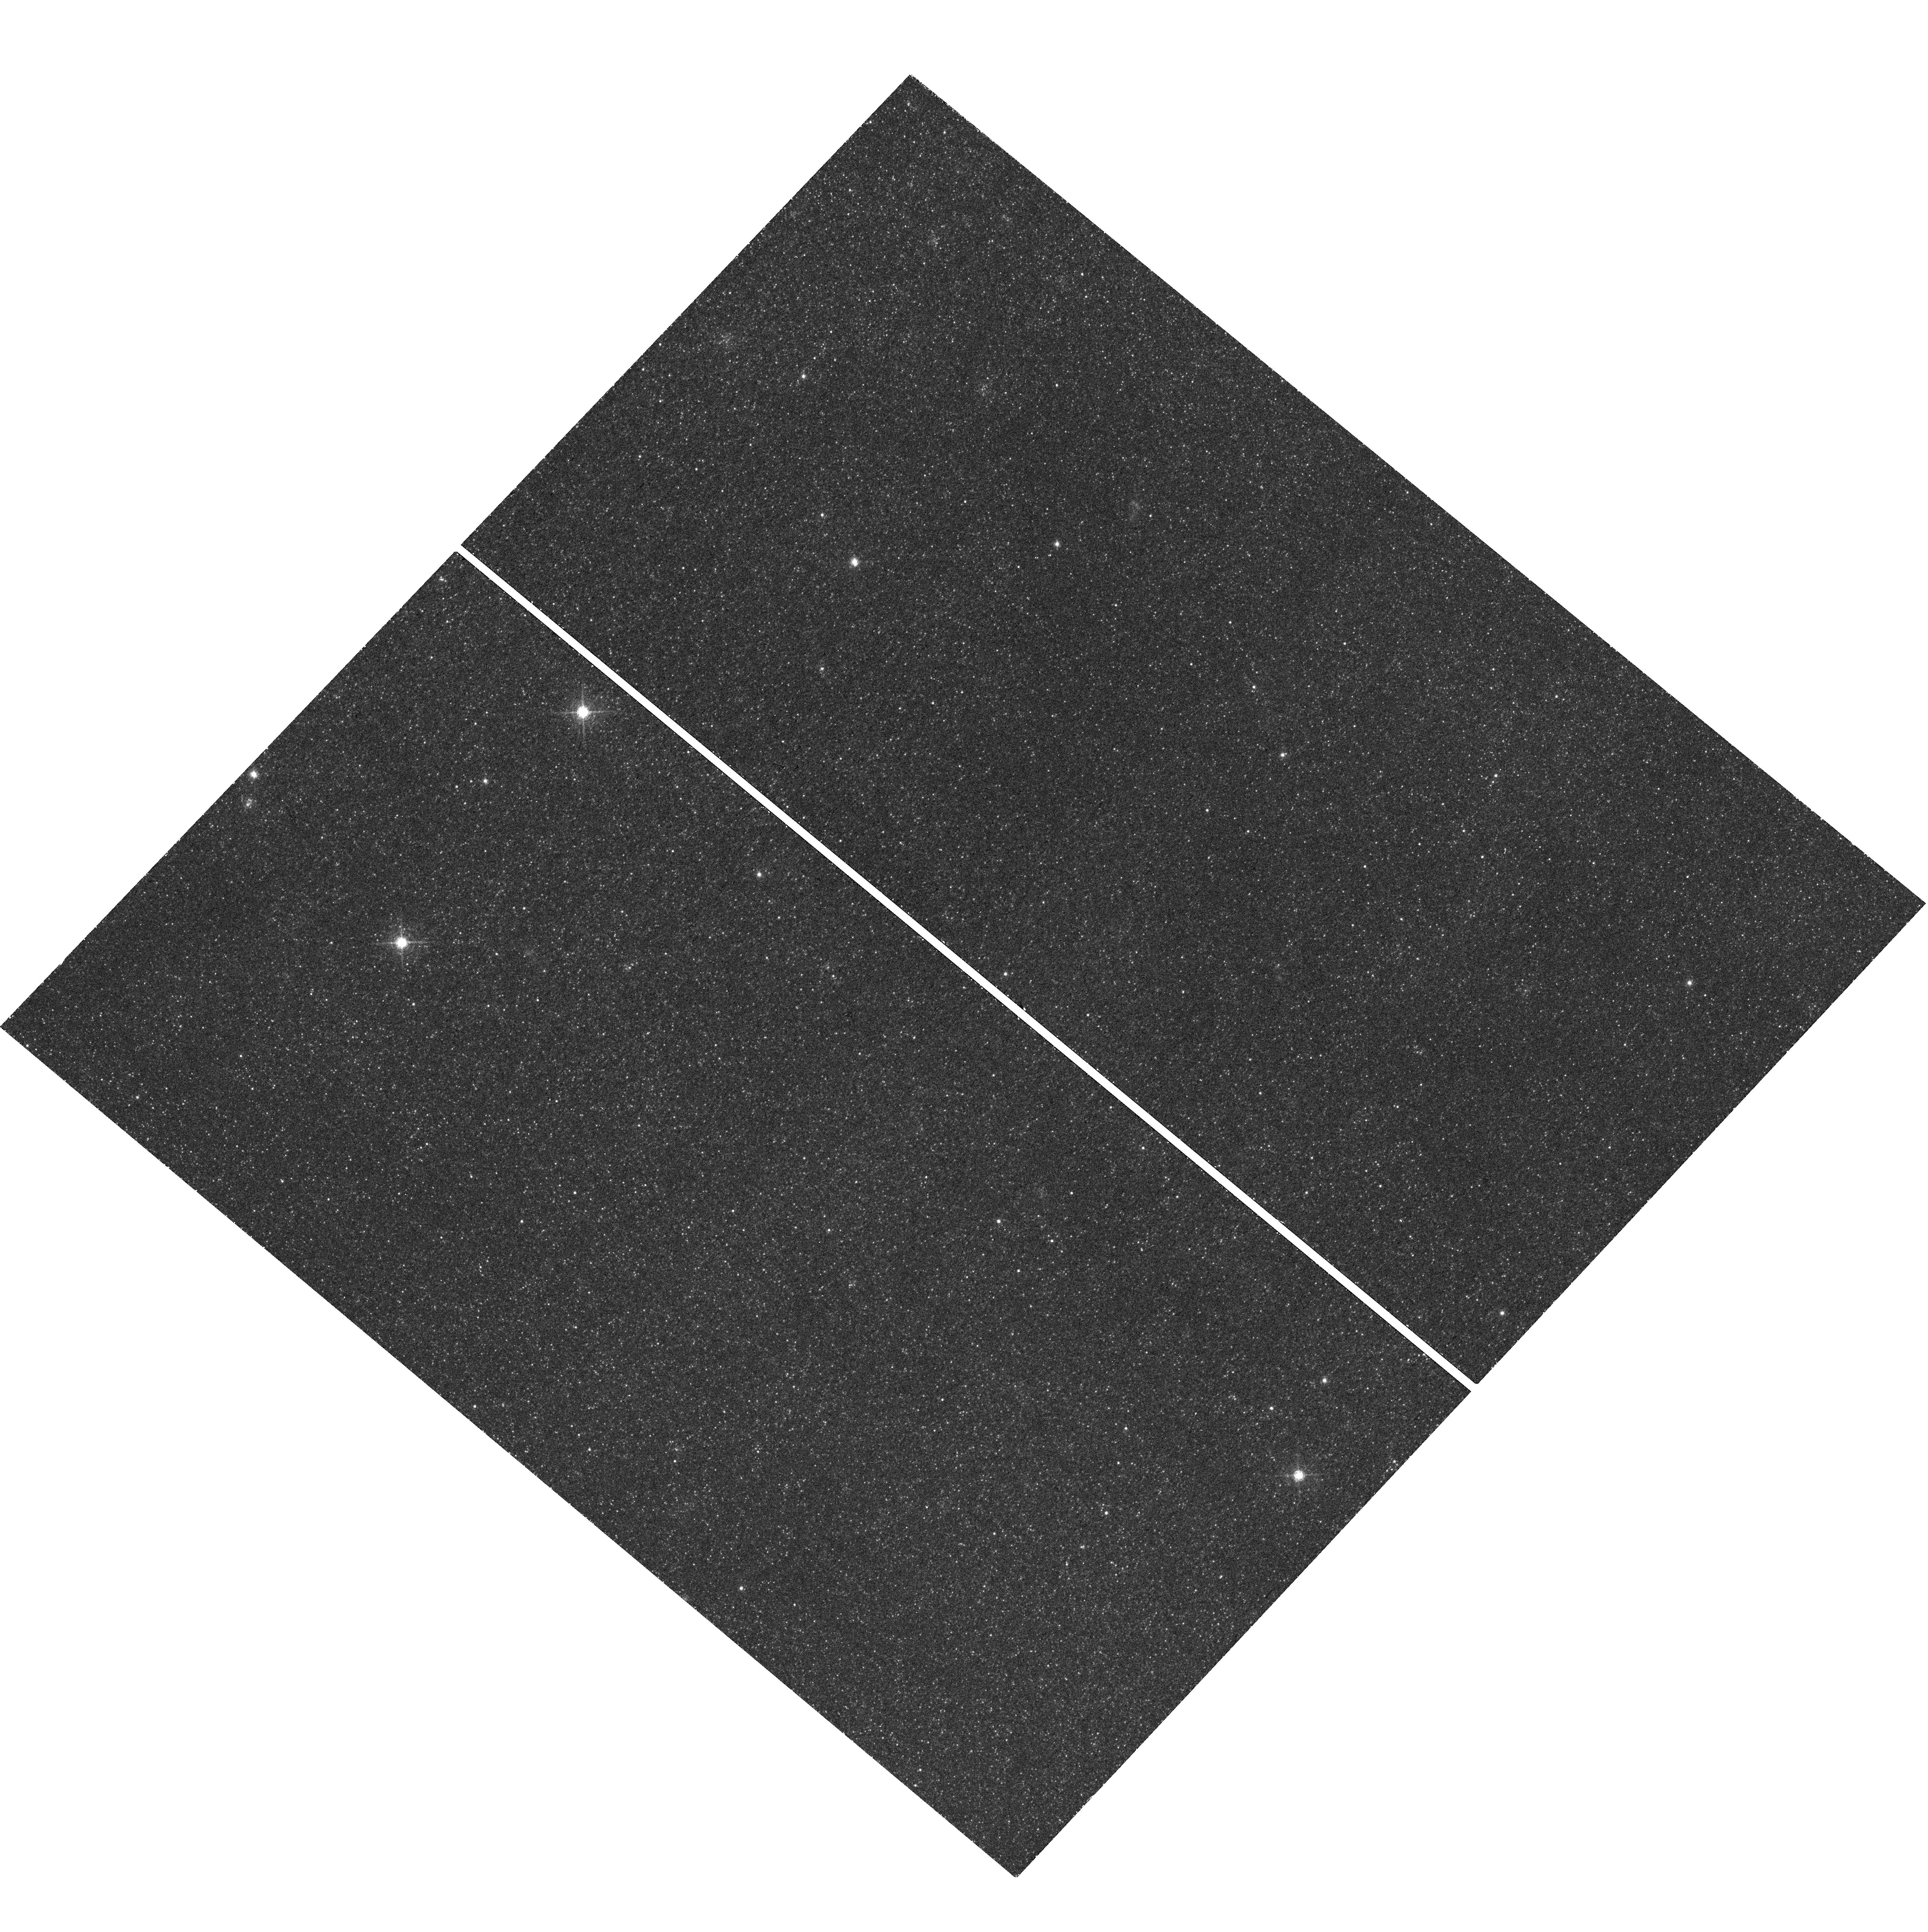
Target: RX-J0045.4+4154
Instrument: WFC3/UVIS
Filter: F645N
Exposure: 47 min
Observation ID: hst_14651_05_wfc3_uvis_f645n_id9n05

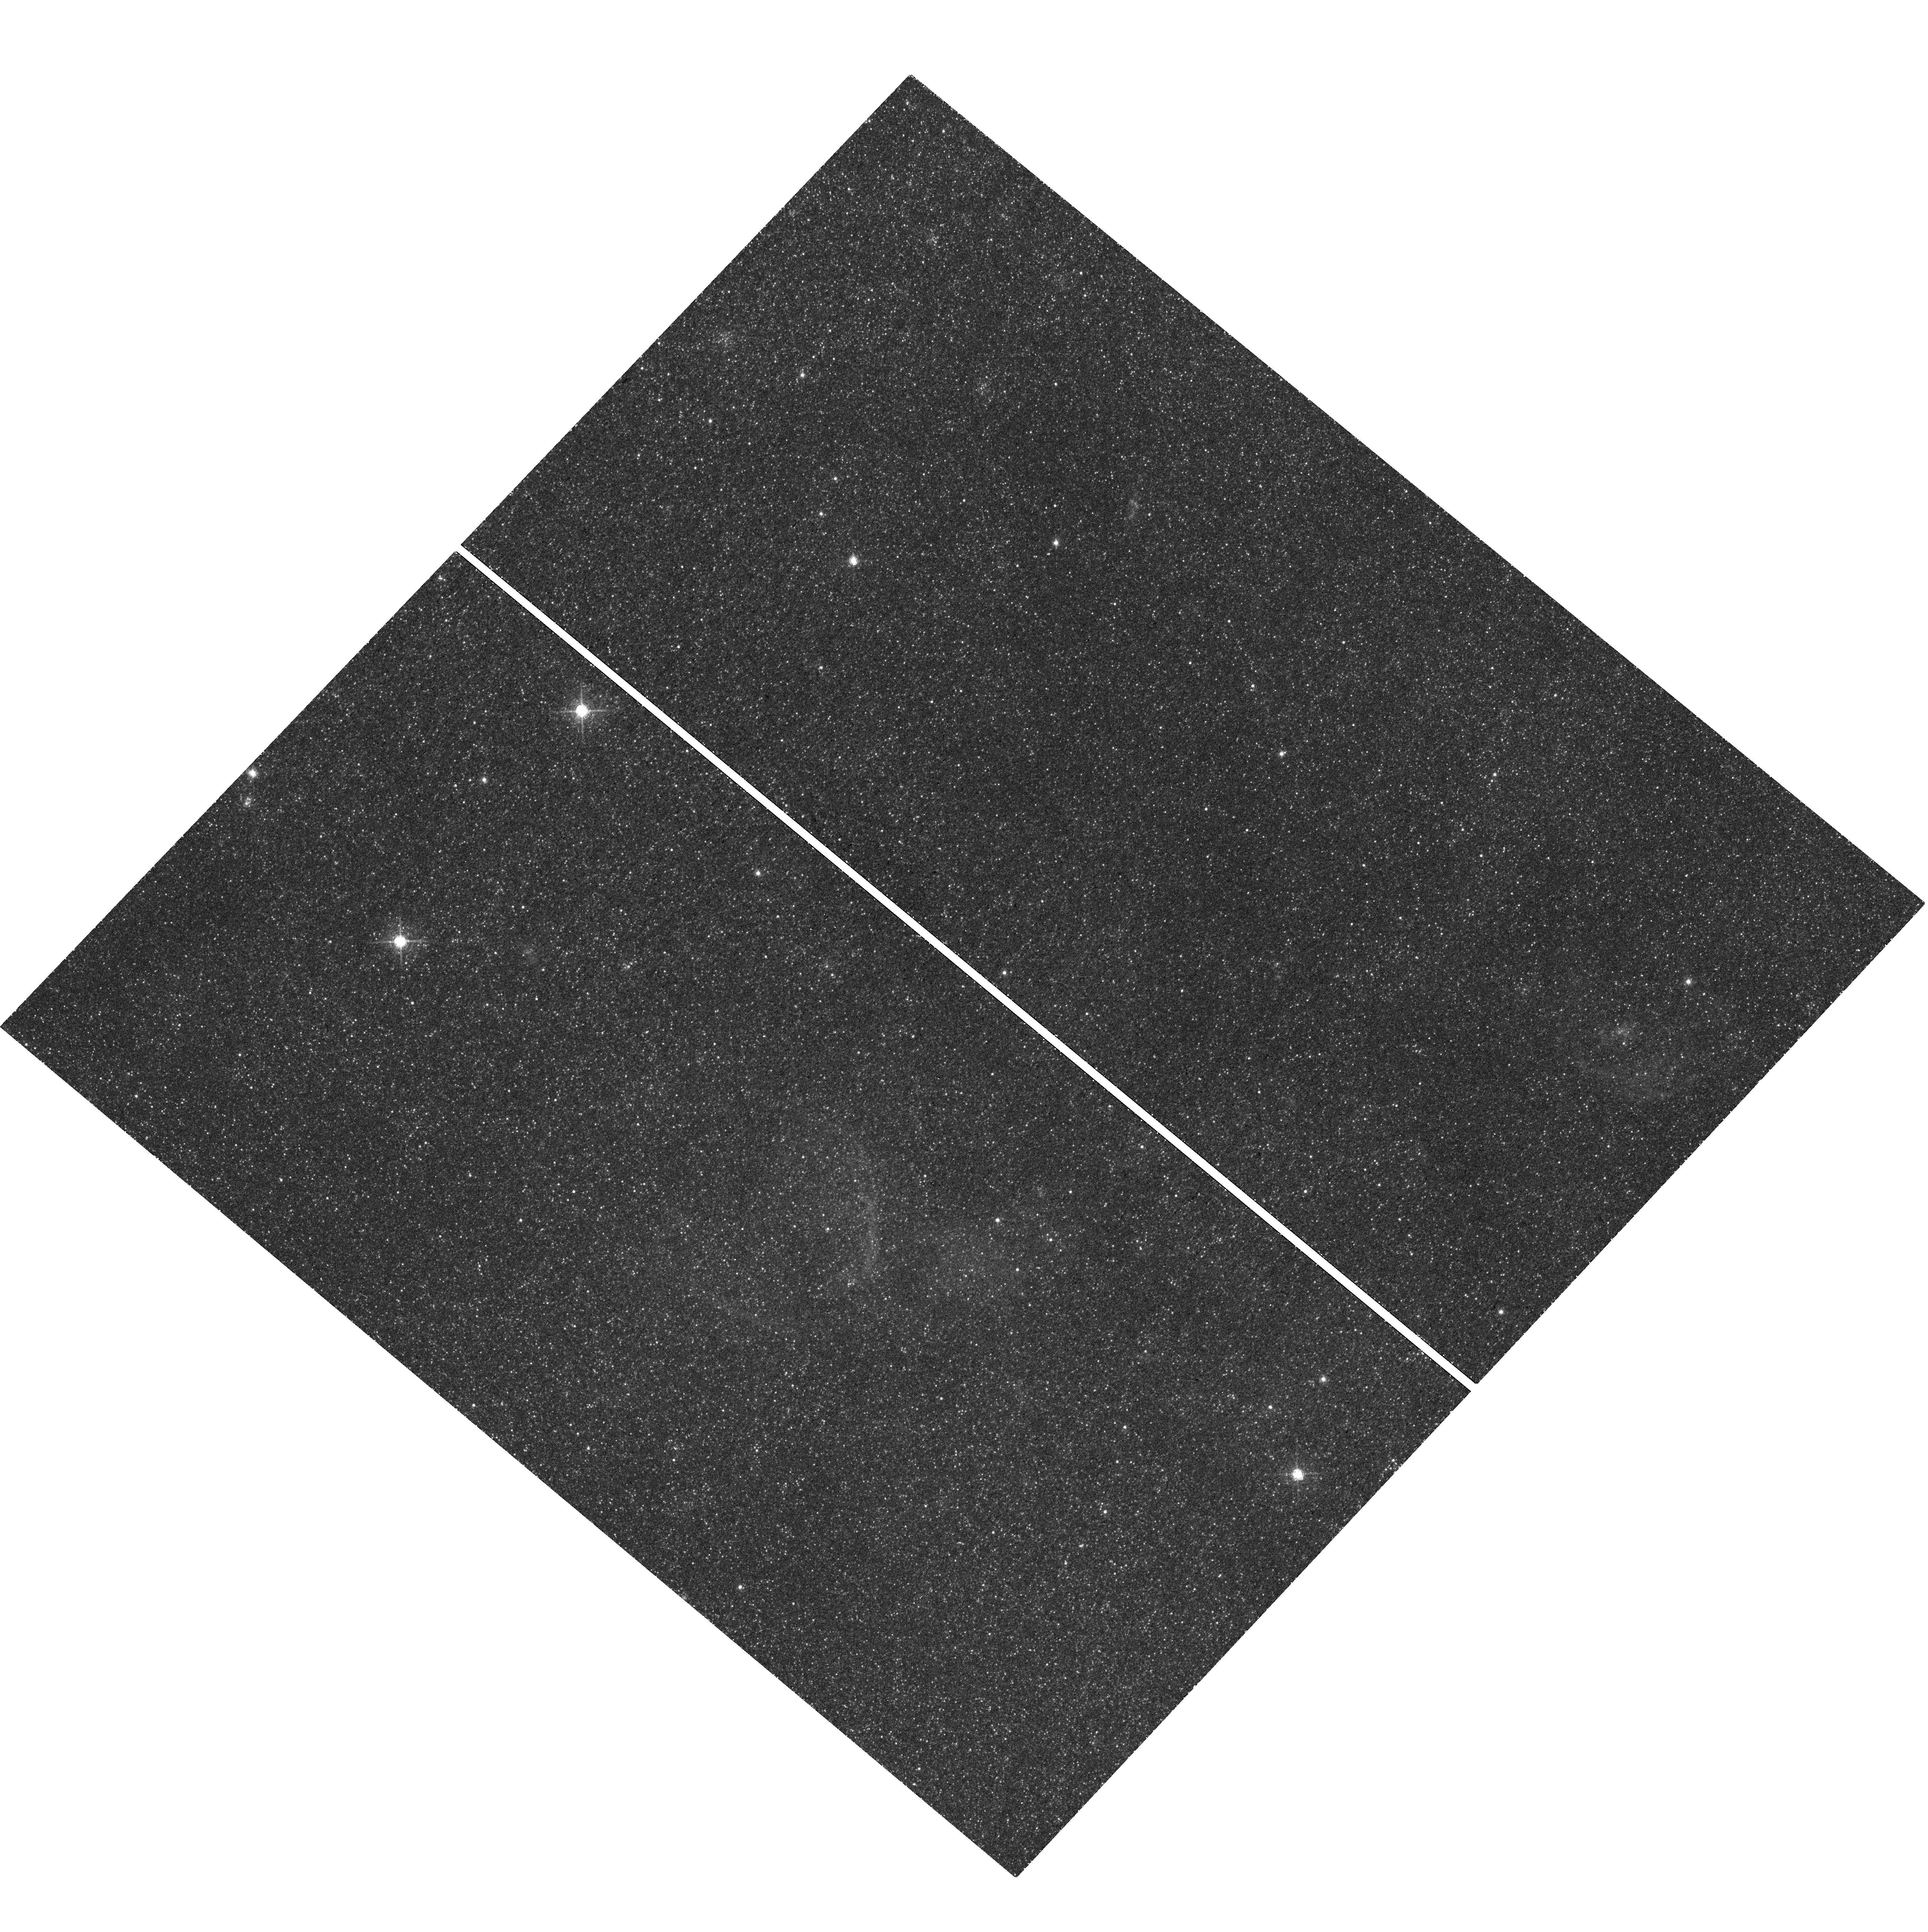
Target: RX-J0045.4+4154
Instrument: WFC3/UVIS
Filter: F657N
Exposure: 45 min
Observation ID: hst_14651_03_wfc3_uvis_f657n_id9n03

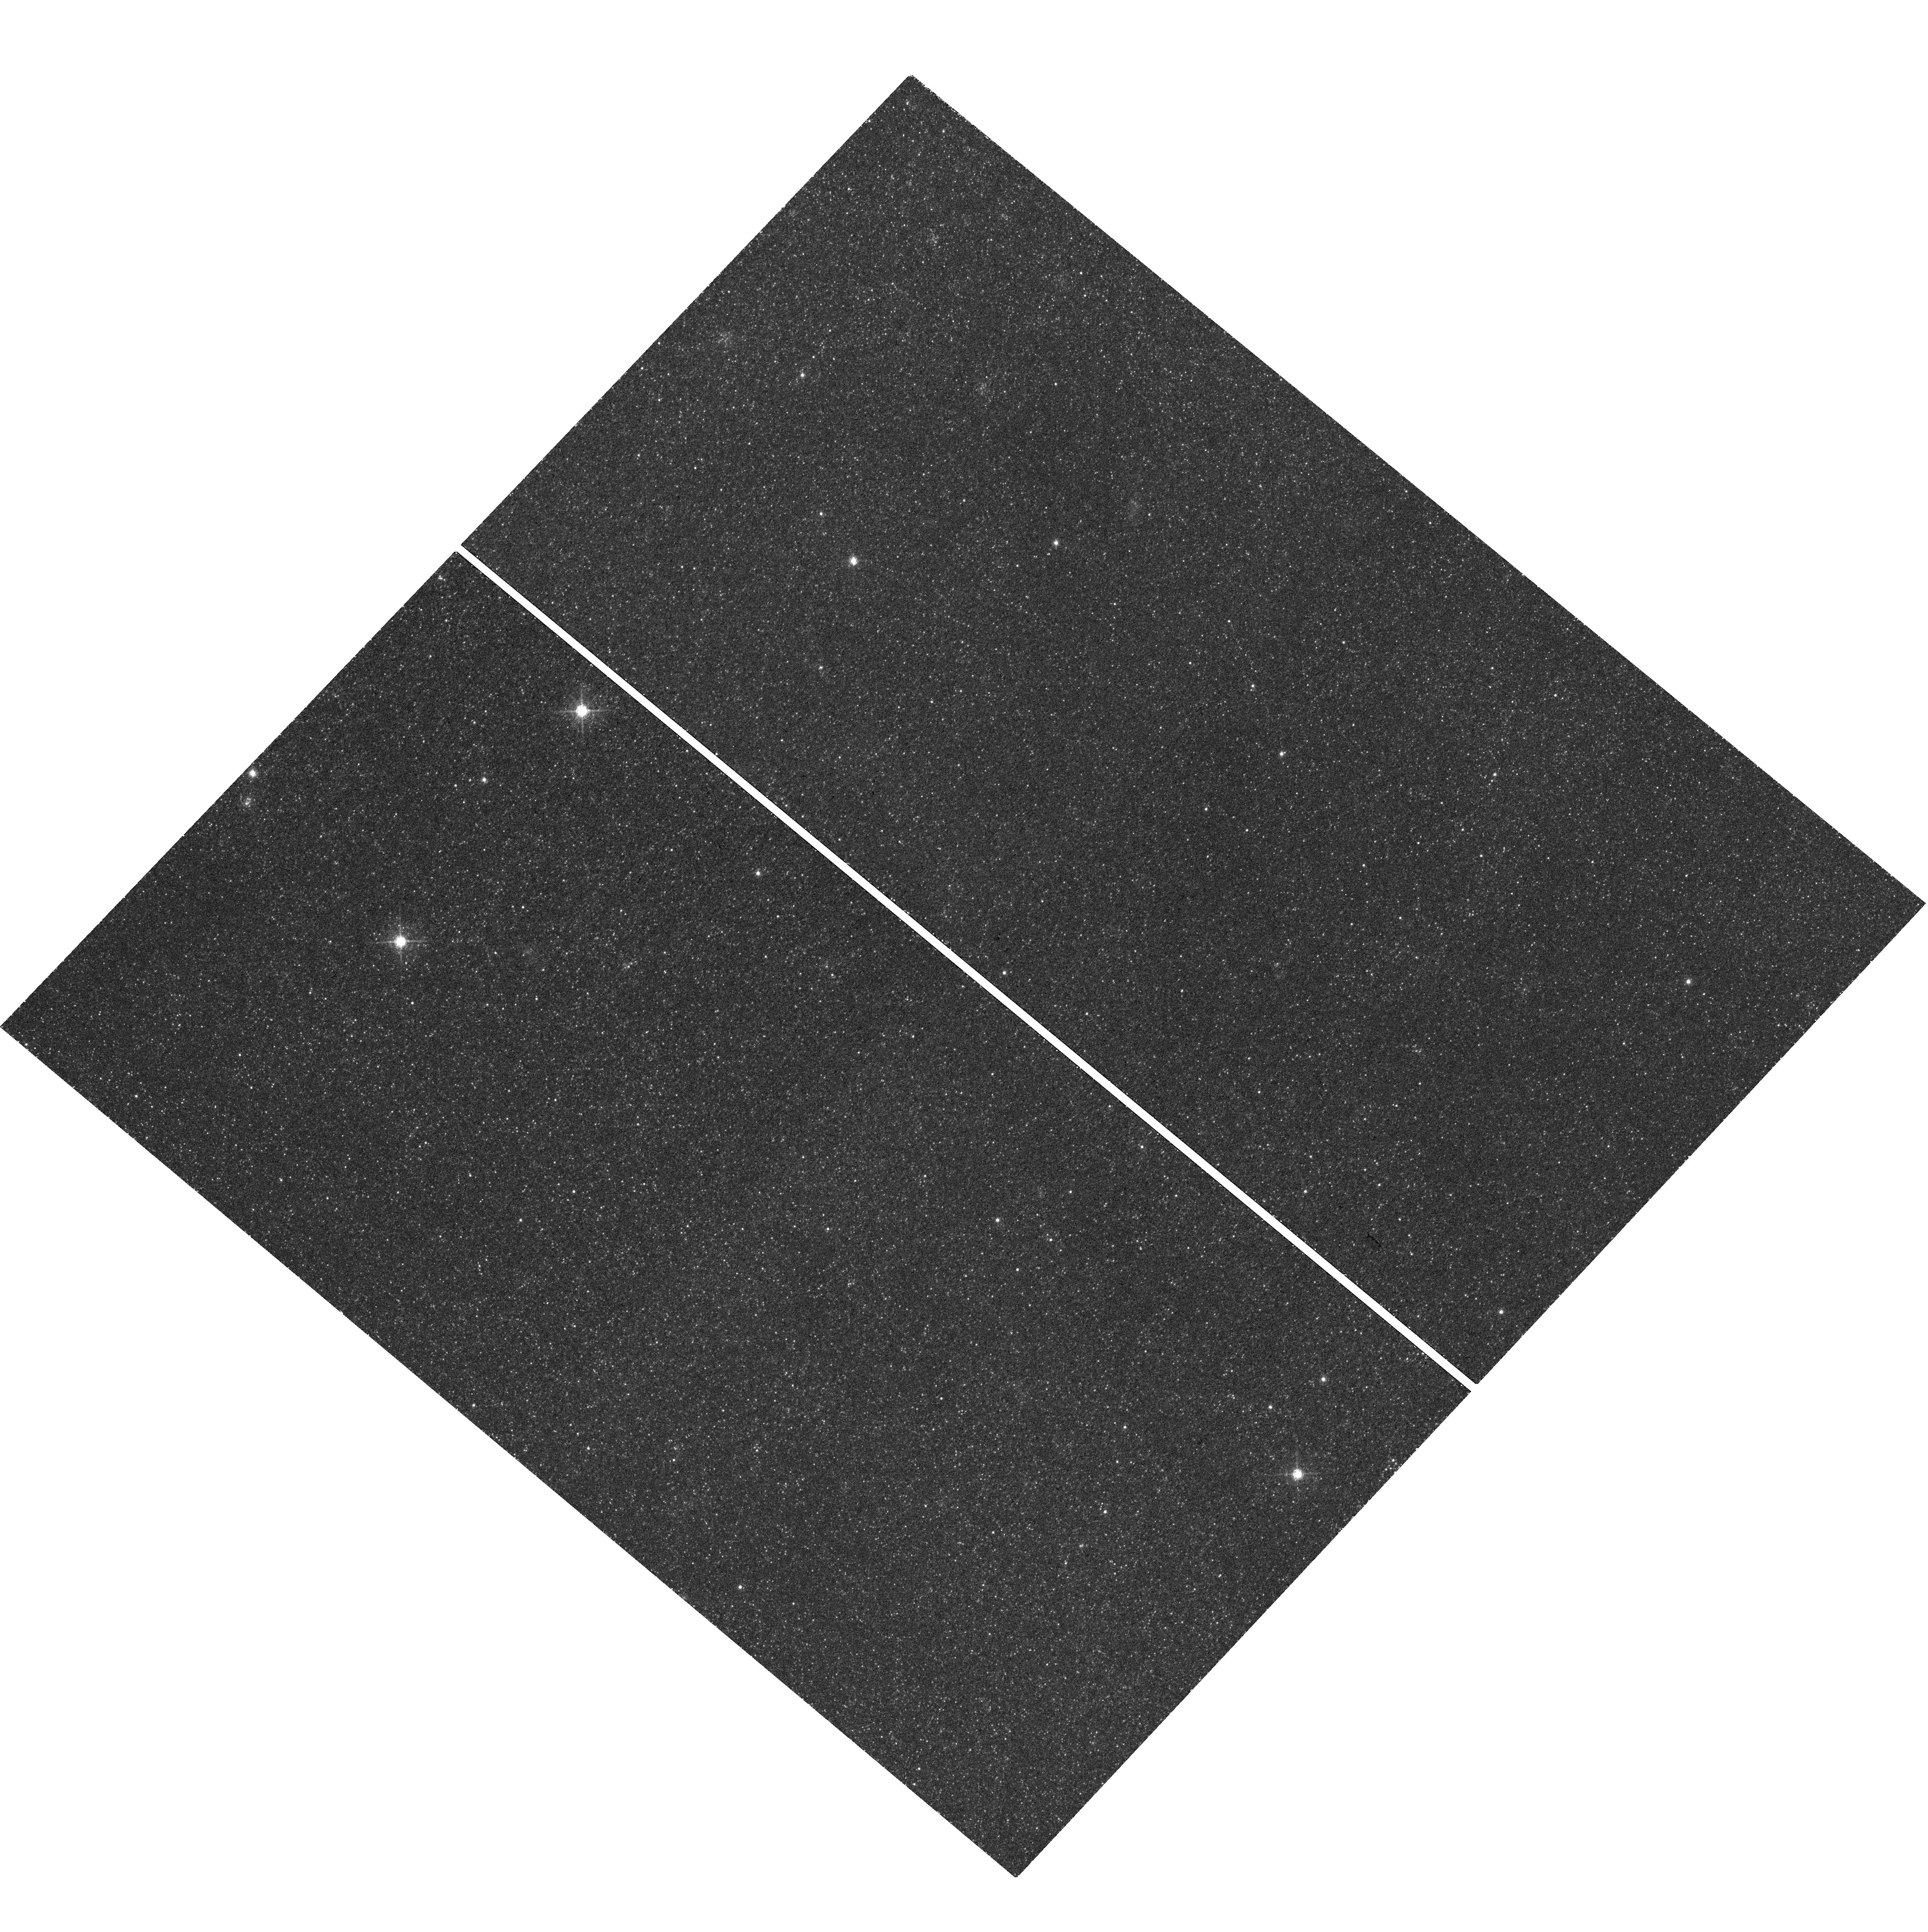
Target: RX-J0045.4+4154
Instrument: WFC3/UVIS
Filter: F645N
Exposure: 47 min
Observation ID: hst_14651_03_wfc3_uvis_f645n_id9n03

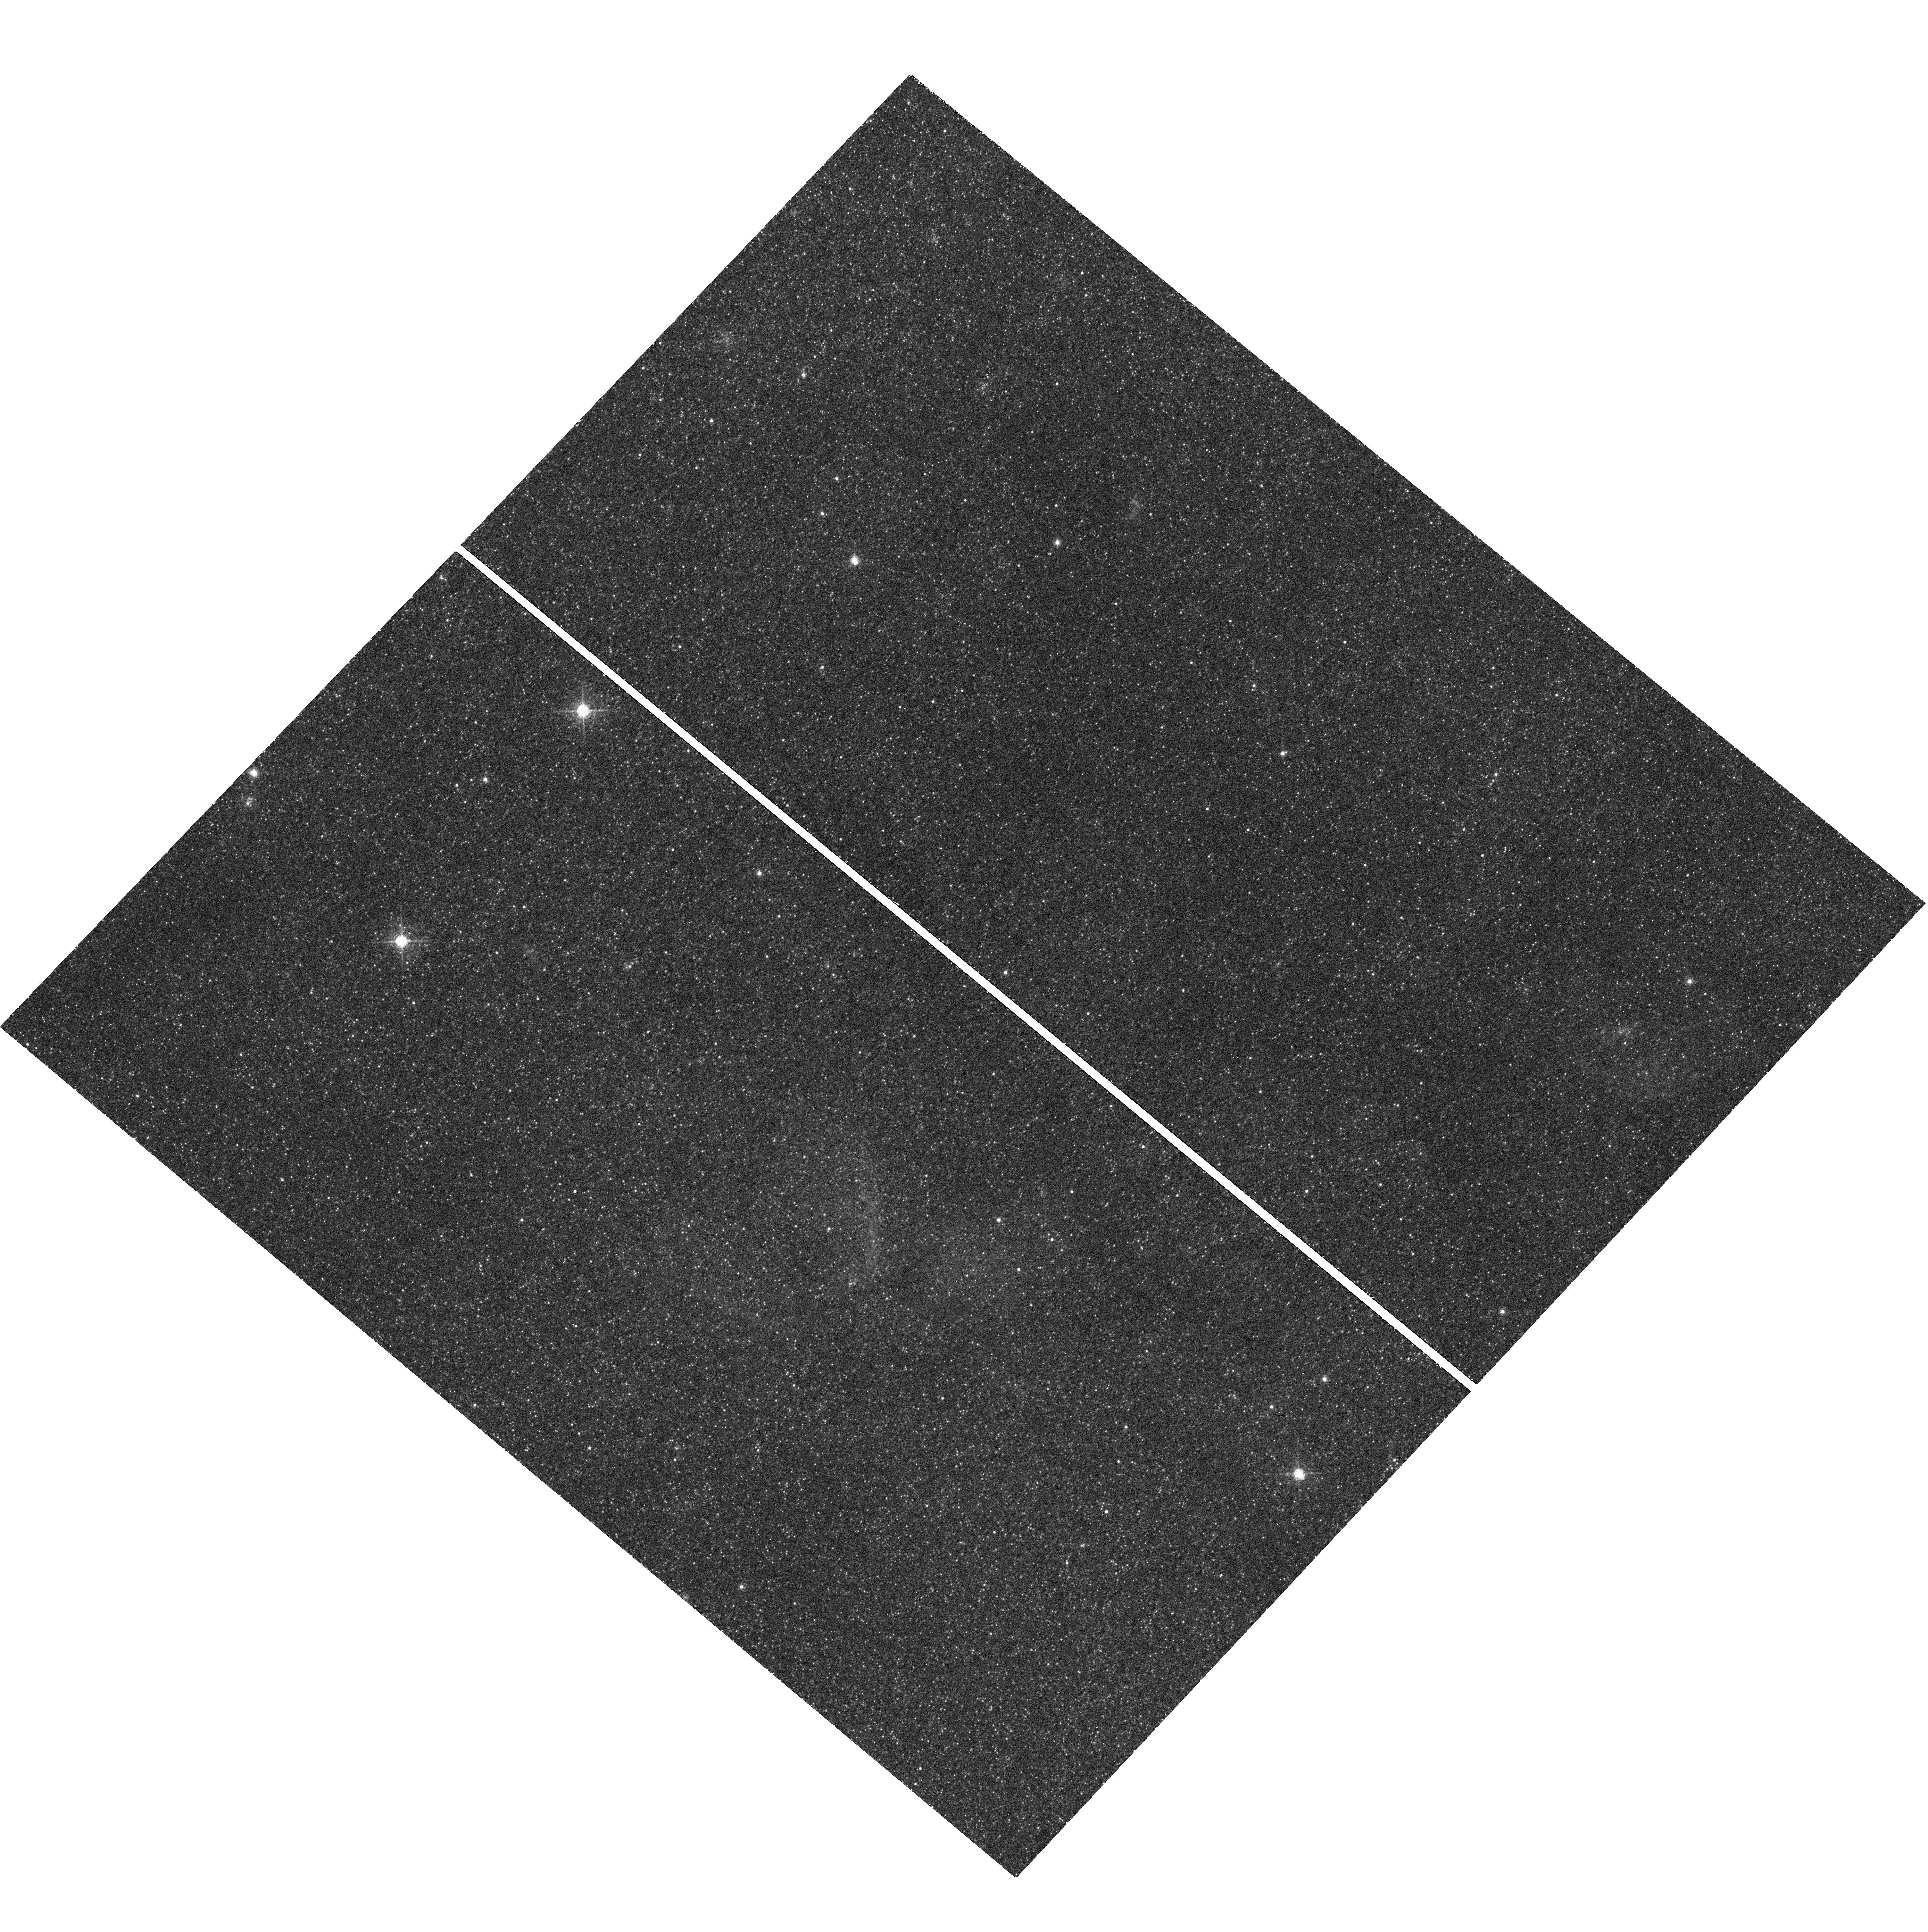
Target: RX-J0045.4+4154
Instrument: WFC3/UVIS
Filter: F657N
Exposure: 45 min
Observation ID: hst_14651_01_wfc3_uvis_f657n_id9n01

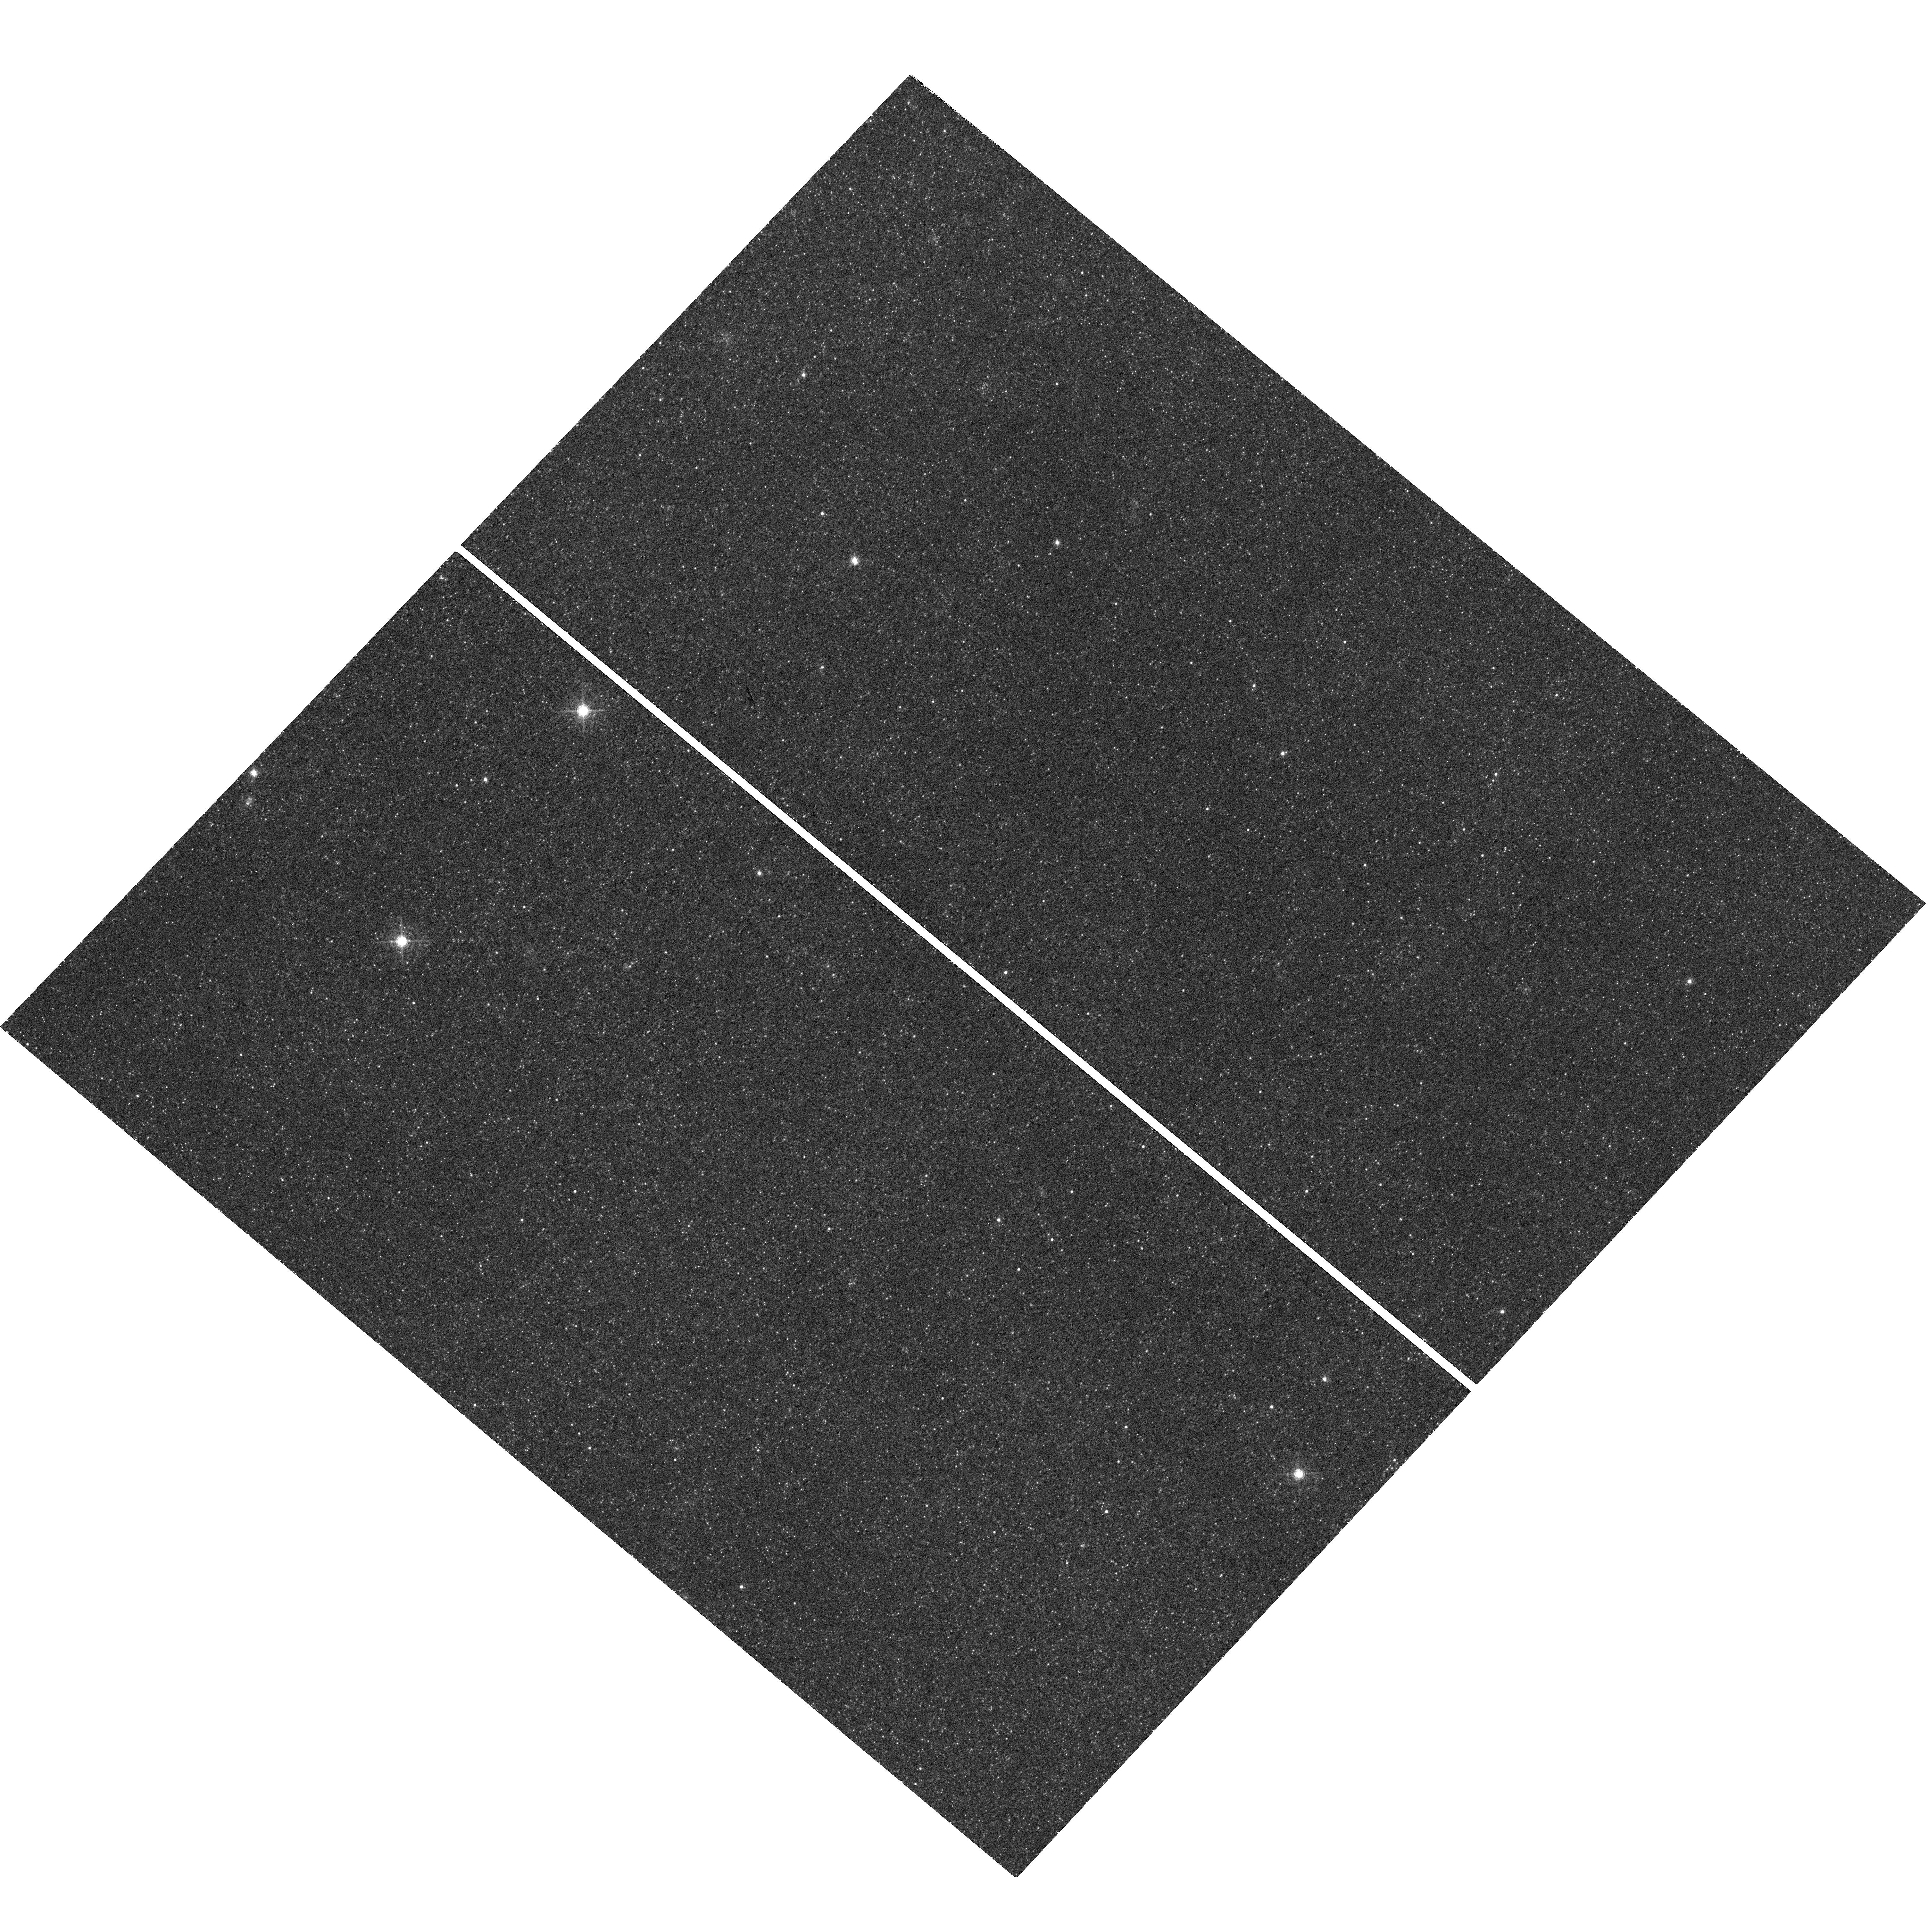
Target: RX-J0045.4+4154
Instrument: WFC3/UVIS
Filter: F645N
Exposure: 47 min
Observation ID: hst_14651_01_wfc3_uvis_f645n_id9n01

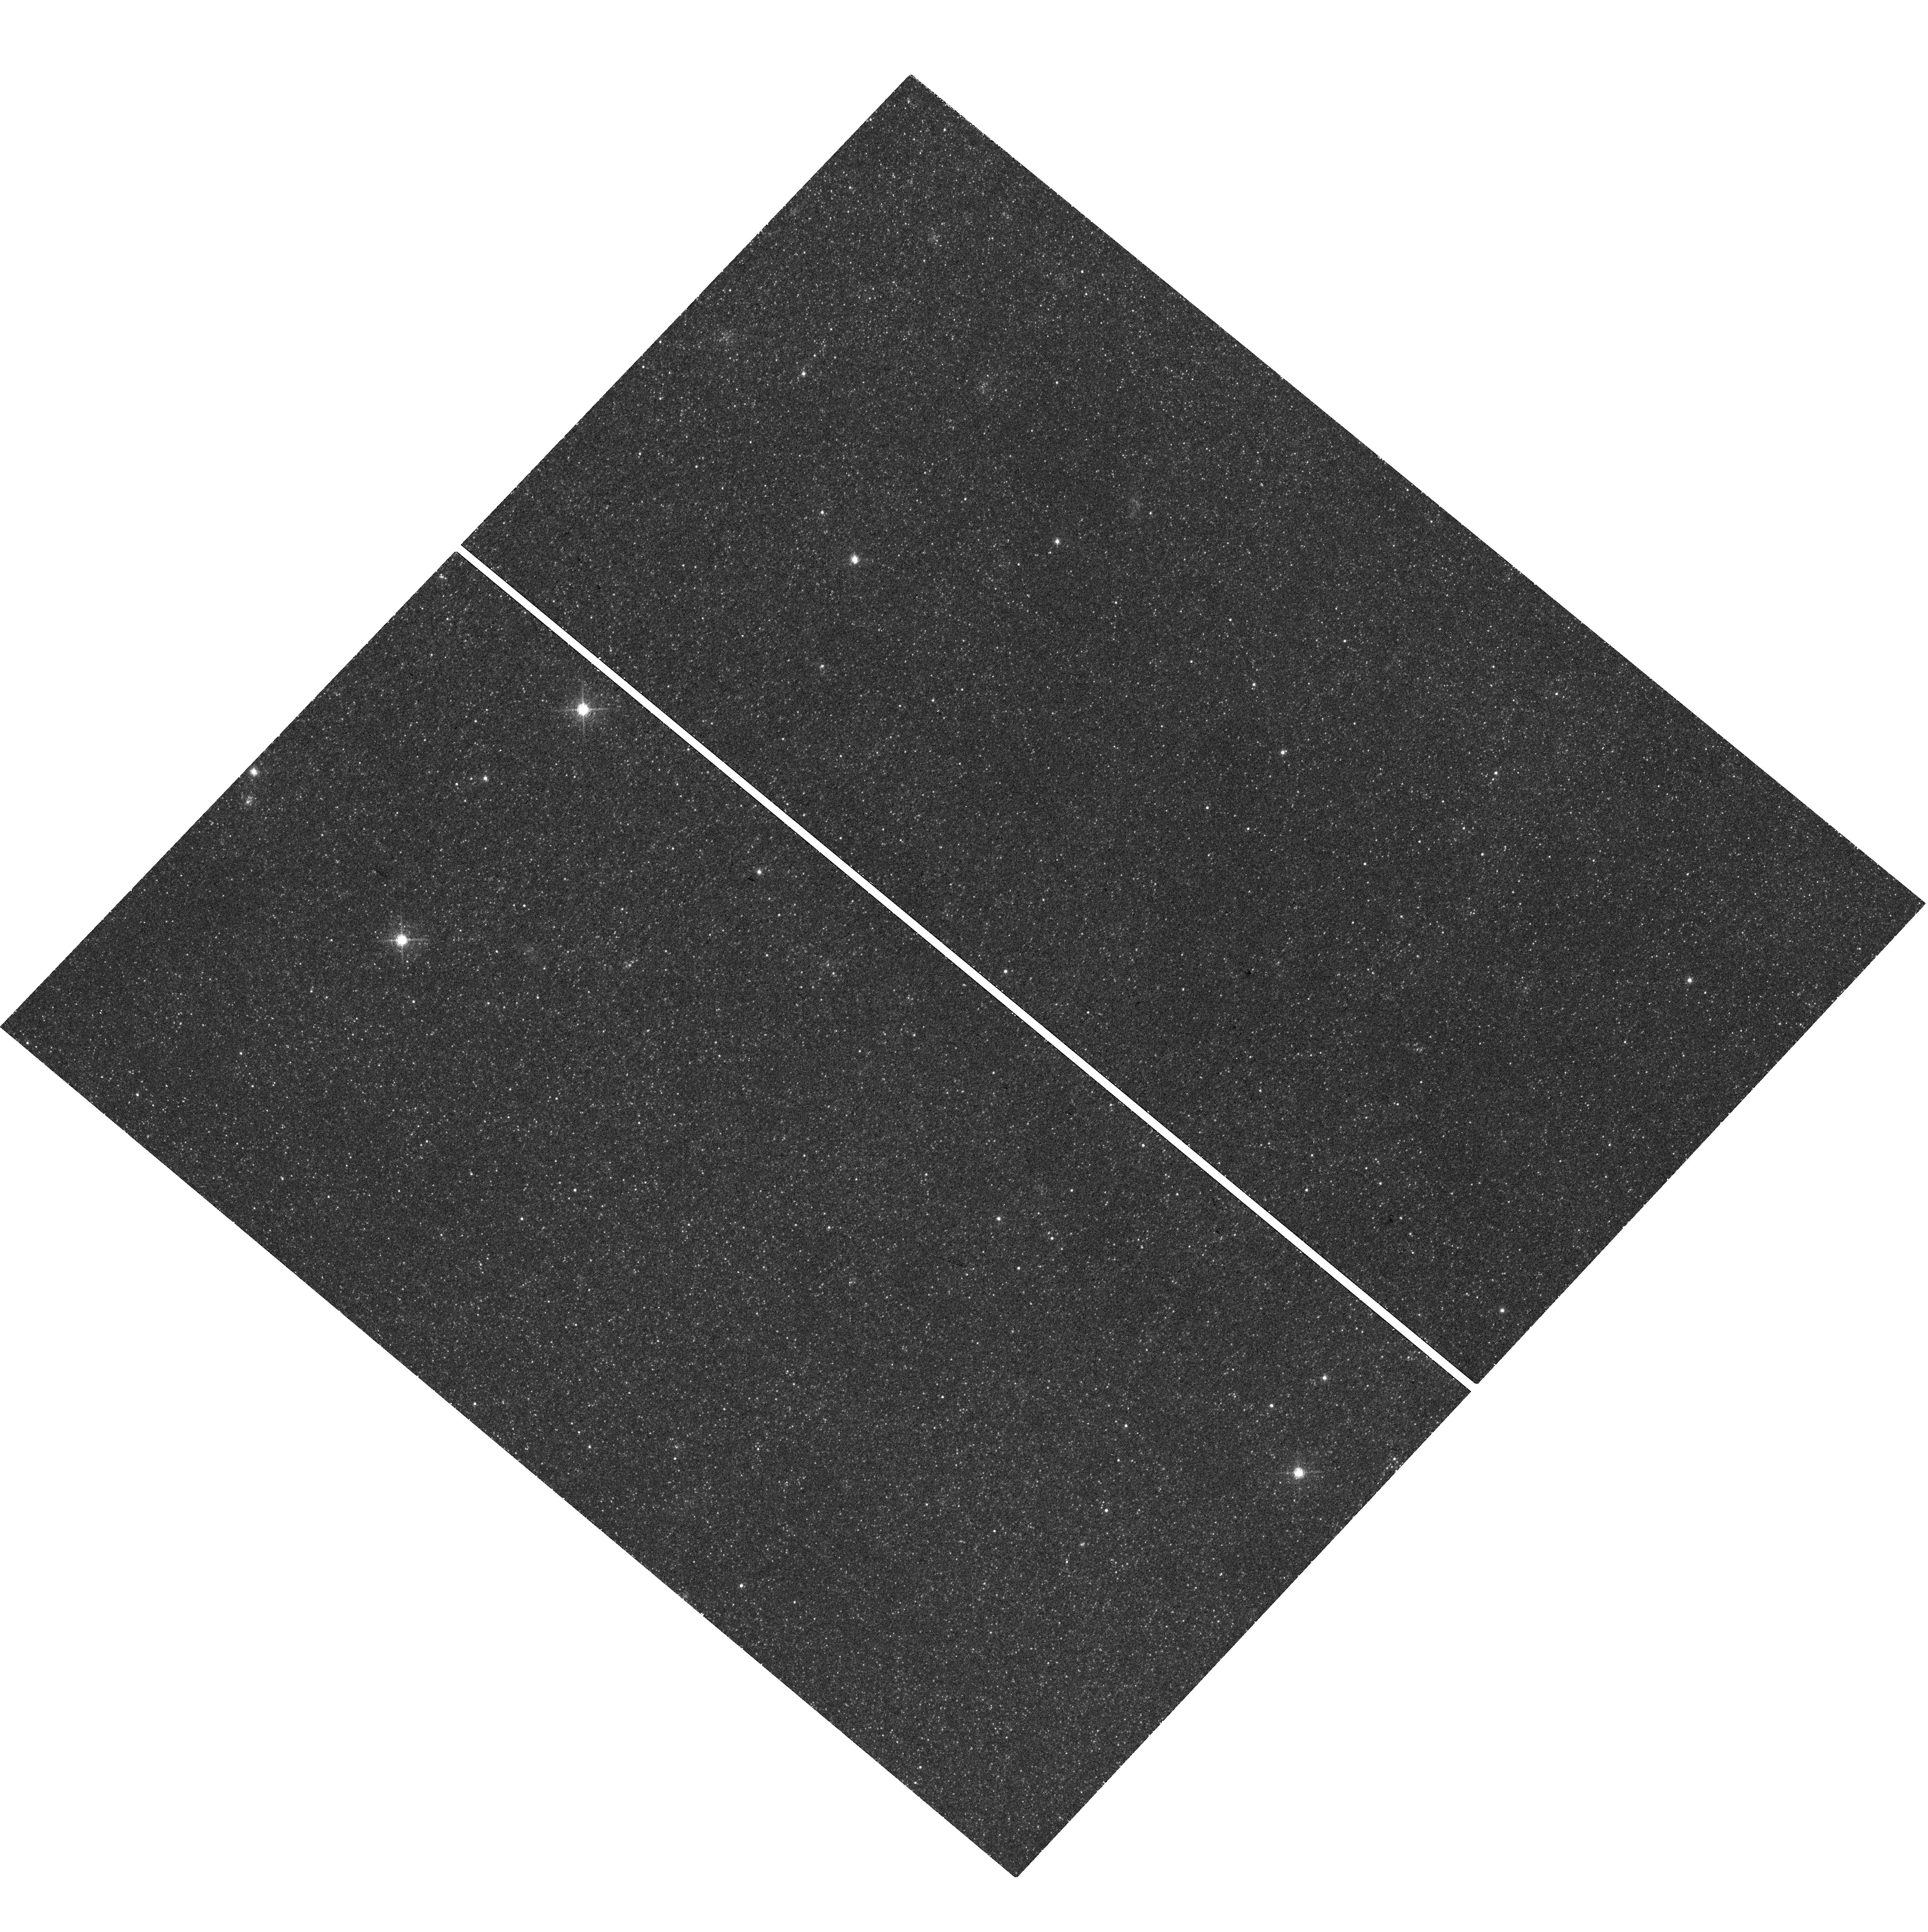
Target: RX-J0045.4+4154
Instrument: WFC3/UVIS
Filter: F645N
Exposure: 47 min
Observation ID: hst_14651_04_wfc3_uvis_f645n_id9n04

Recurrent Nova M31N 2008-12a: The surrounding Super-Remnant - A signpost to Type Ia Supernova progenitors (PI: Darnley, Matthew James)

M31N 2008-12a is the single most important nova system in the Andromeda Galaxy. With an unprecedented eight observed eruptions in just eight years, an ultra-high mass white dwarf, a high mass accretion rate, and low ejected mass, this system is now the leading pre-explosion Supernova Type Ia progenitor candidate in any galaxy. We have recently uncovered a vast elliptical nebula, centered on the erupting nova - a probable recurrent nova 'super-remnant', a relic of many thousands of past eruptions. State-of-the-art 'multi-cycle' nova eruptions models have shown that a C-O WD in a short-recurrence period nova does indeed grow towards the Chandrasekhar mass. Such models predict frequent 'He-flashes', ejecting significantly more mass at higher velocities, every 100 or so nova eruptions. We propose to utilize the unique high-spatial resolution capabilities of HST at visible wavelengths to obtain a series of deep H-alpha images to: (i) confirm the origin of the nebula; (ii) search for the signature - ripples - laid down in the super-remnant by the frequent He-flashes, hence (iii) constrain models of the remnant, allowing extrapolation to other systems, and (iv) validate long-term nova eruption models, and also (v) explore shaping mechanisms both by the nova process and surrounding ISM. Confirming this super-remnant's source as multiple recurrent nova eruptions would provide a fascinating, unexpected, but crucial signpost around Type Ia Supernovae - pointing directly to the progenitor pathway.